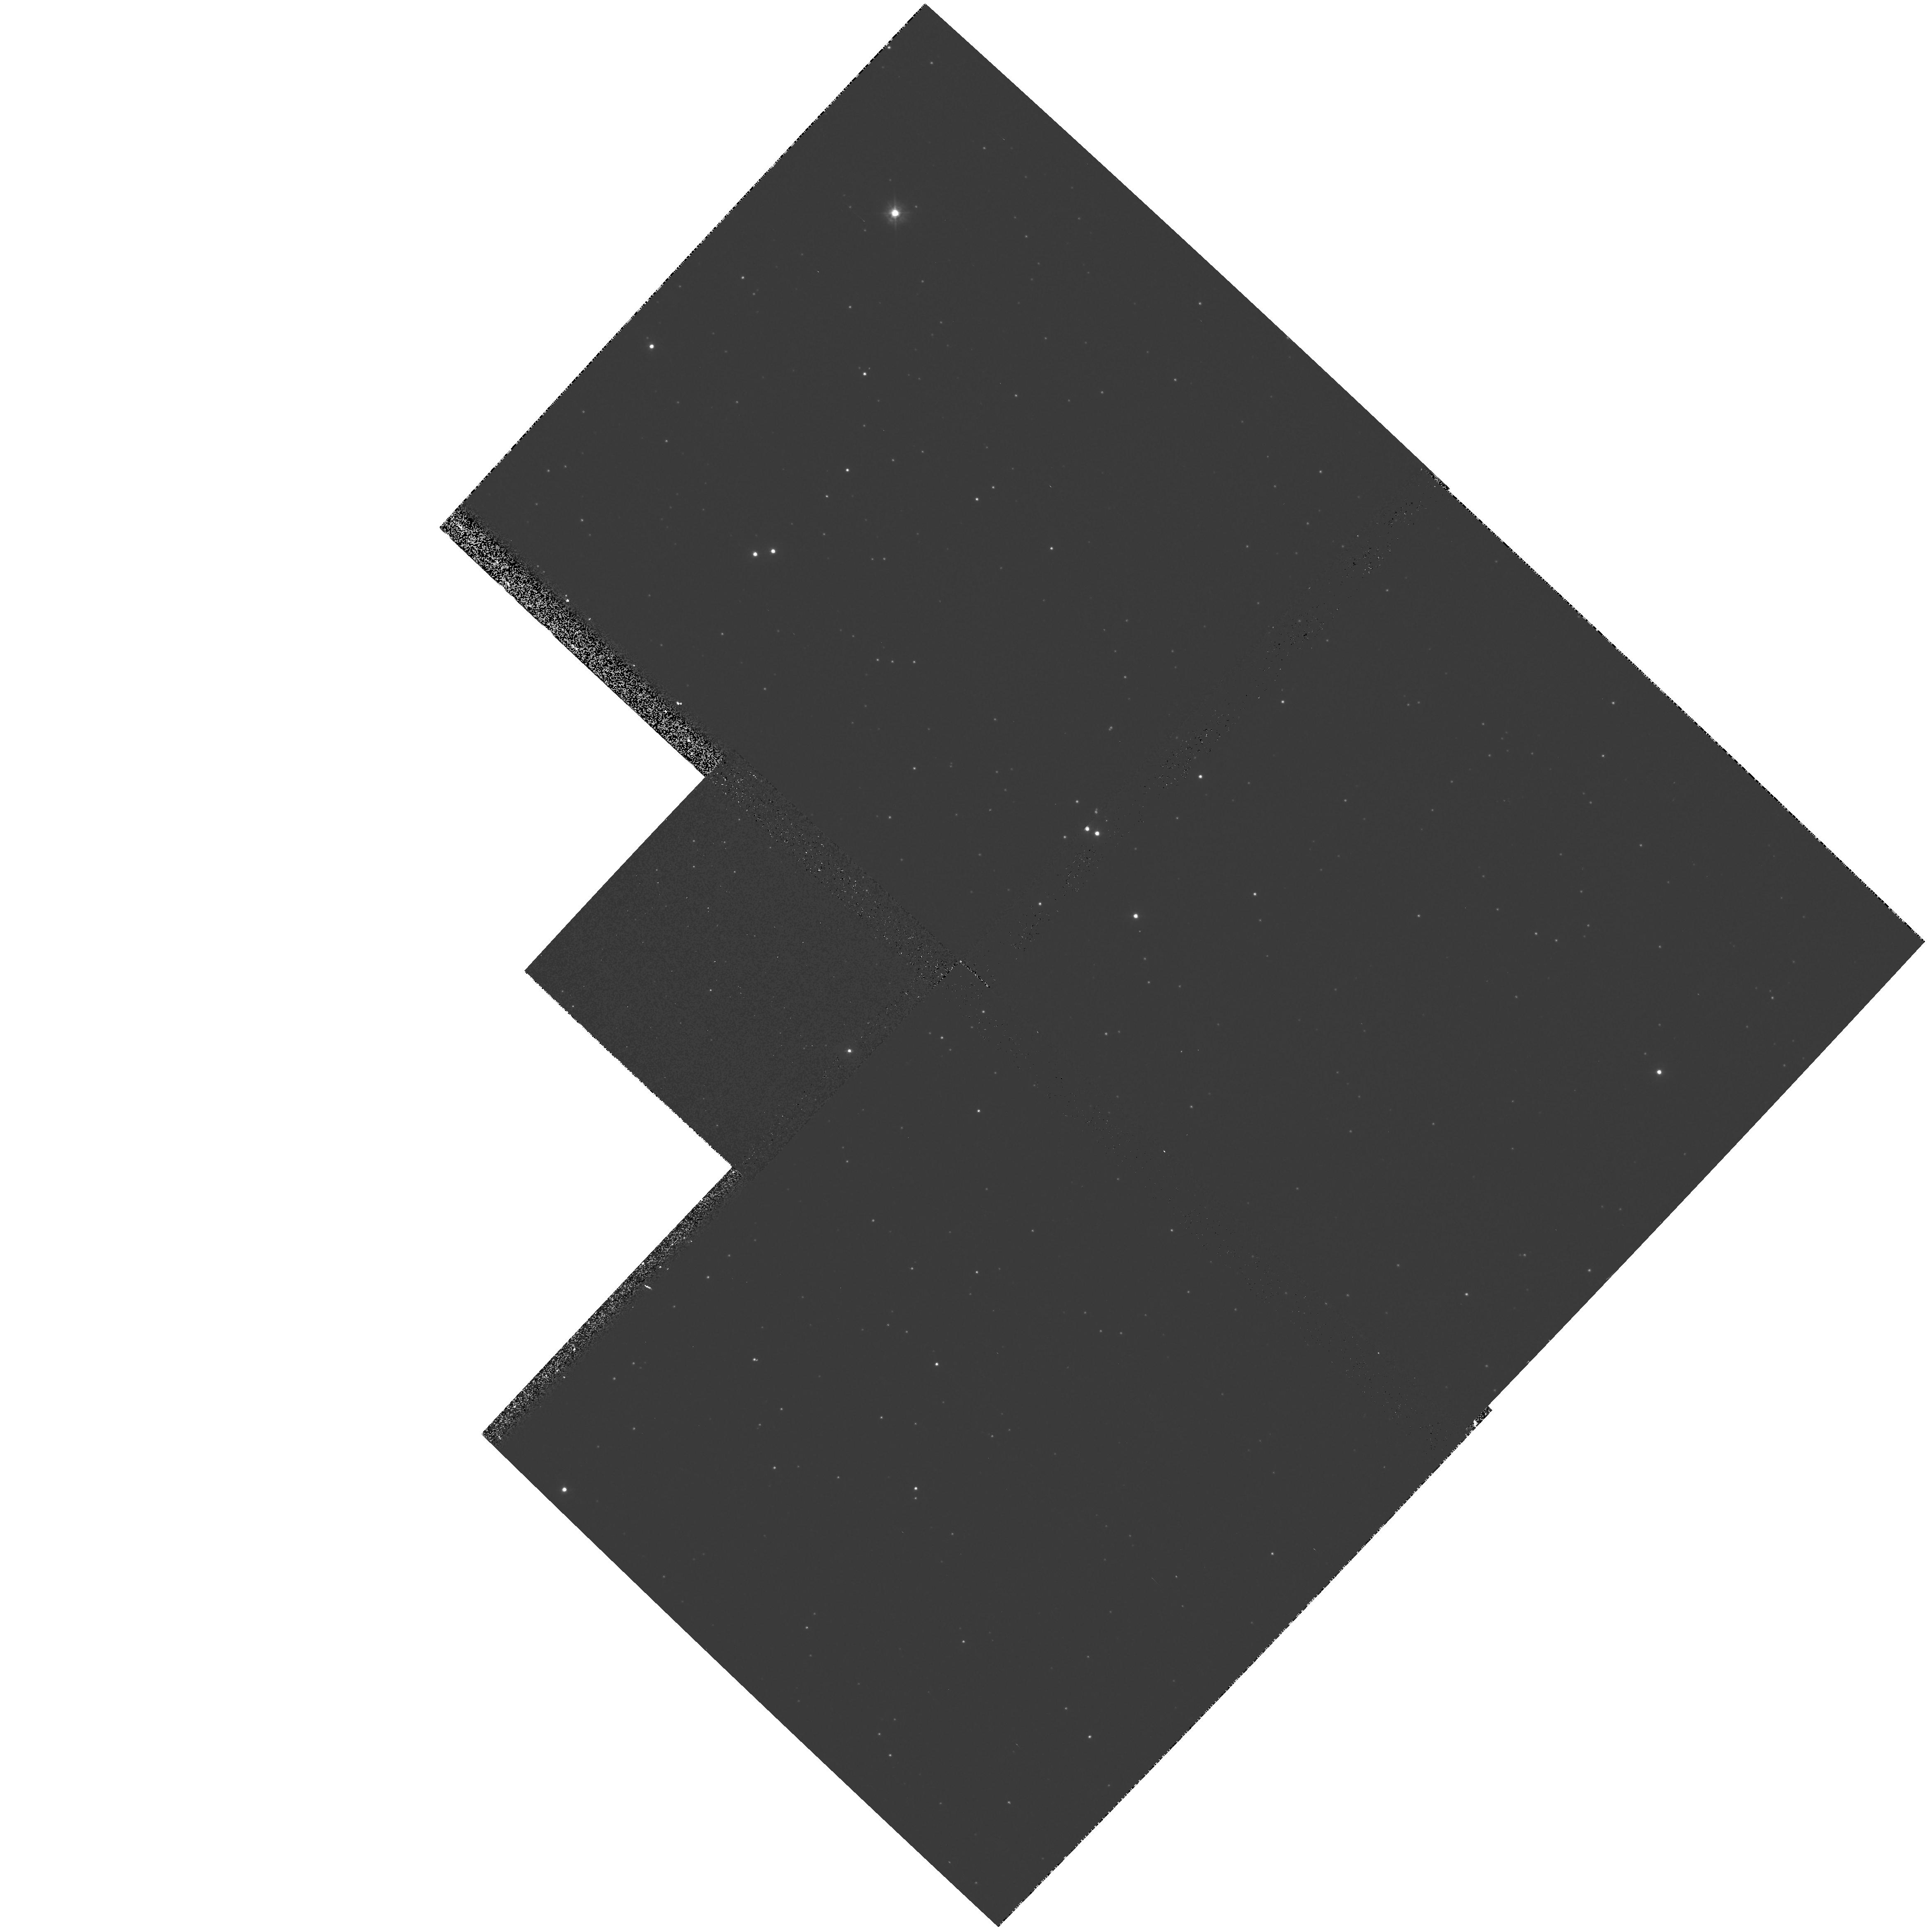
Target: NGC5139
Instrument: WFPC2/PC
Filter: F300W
Exposure: 10 min
Observation ID: hst_7628_03_wfpc2_pc_f300w_u4s803

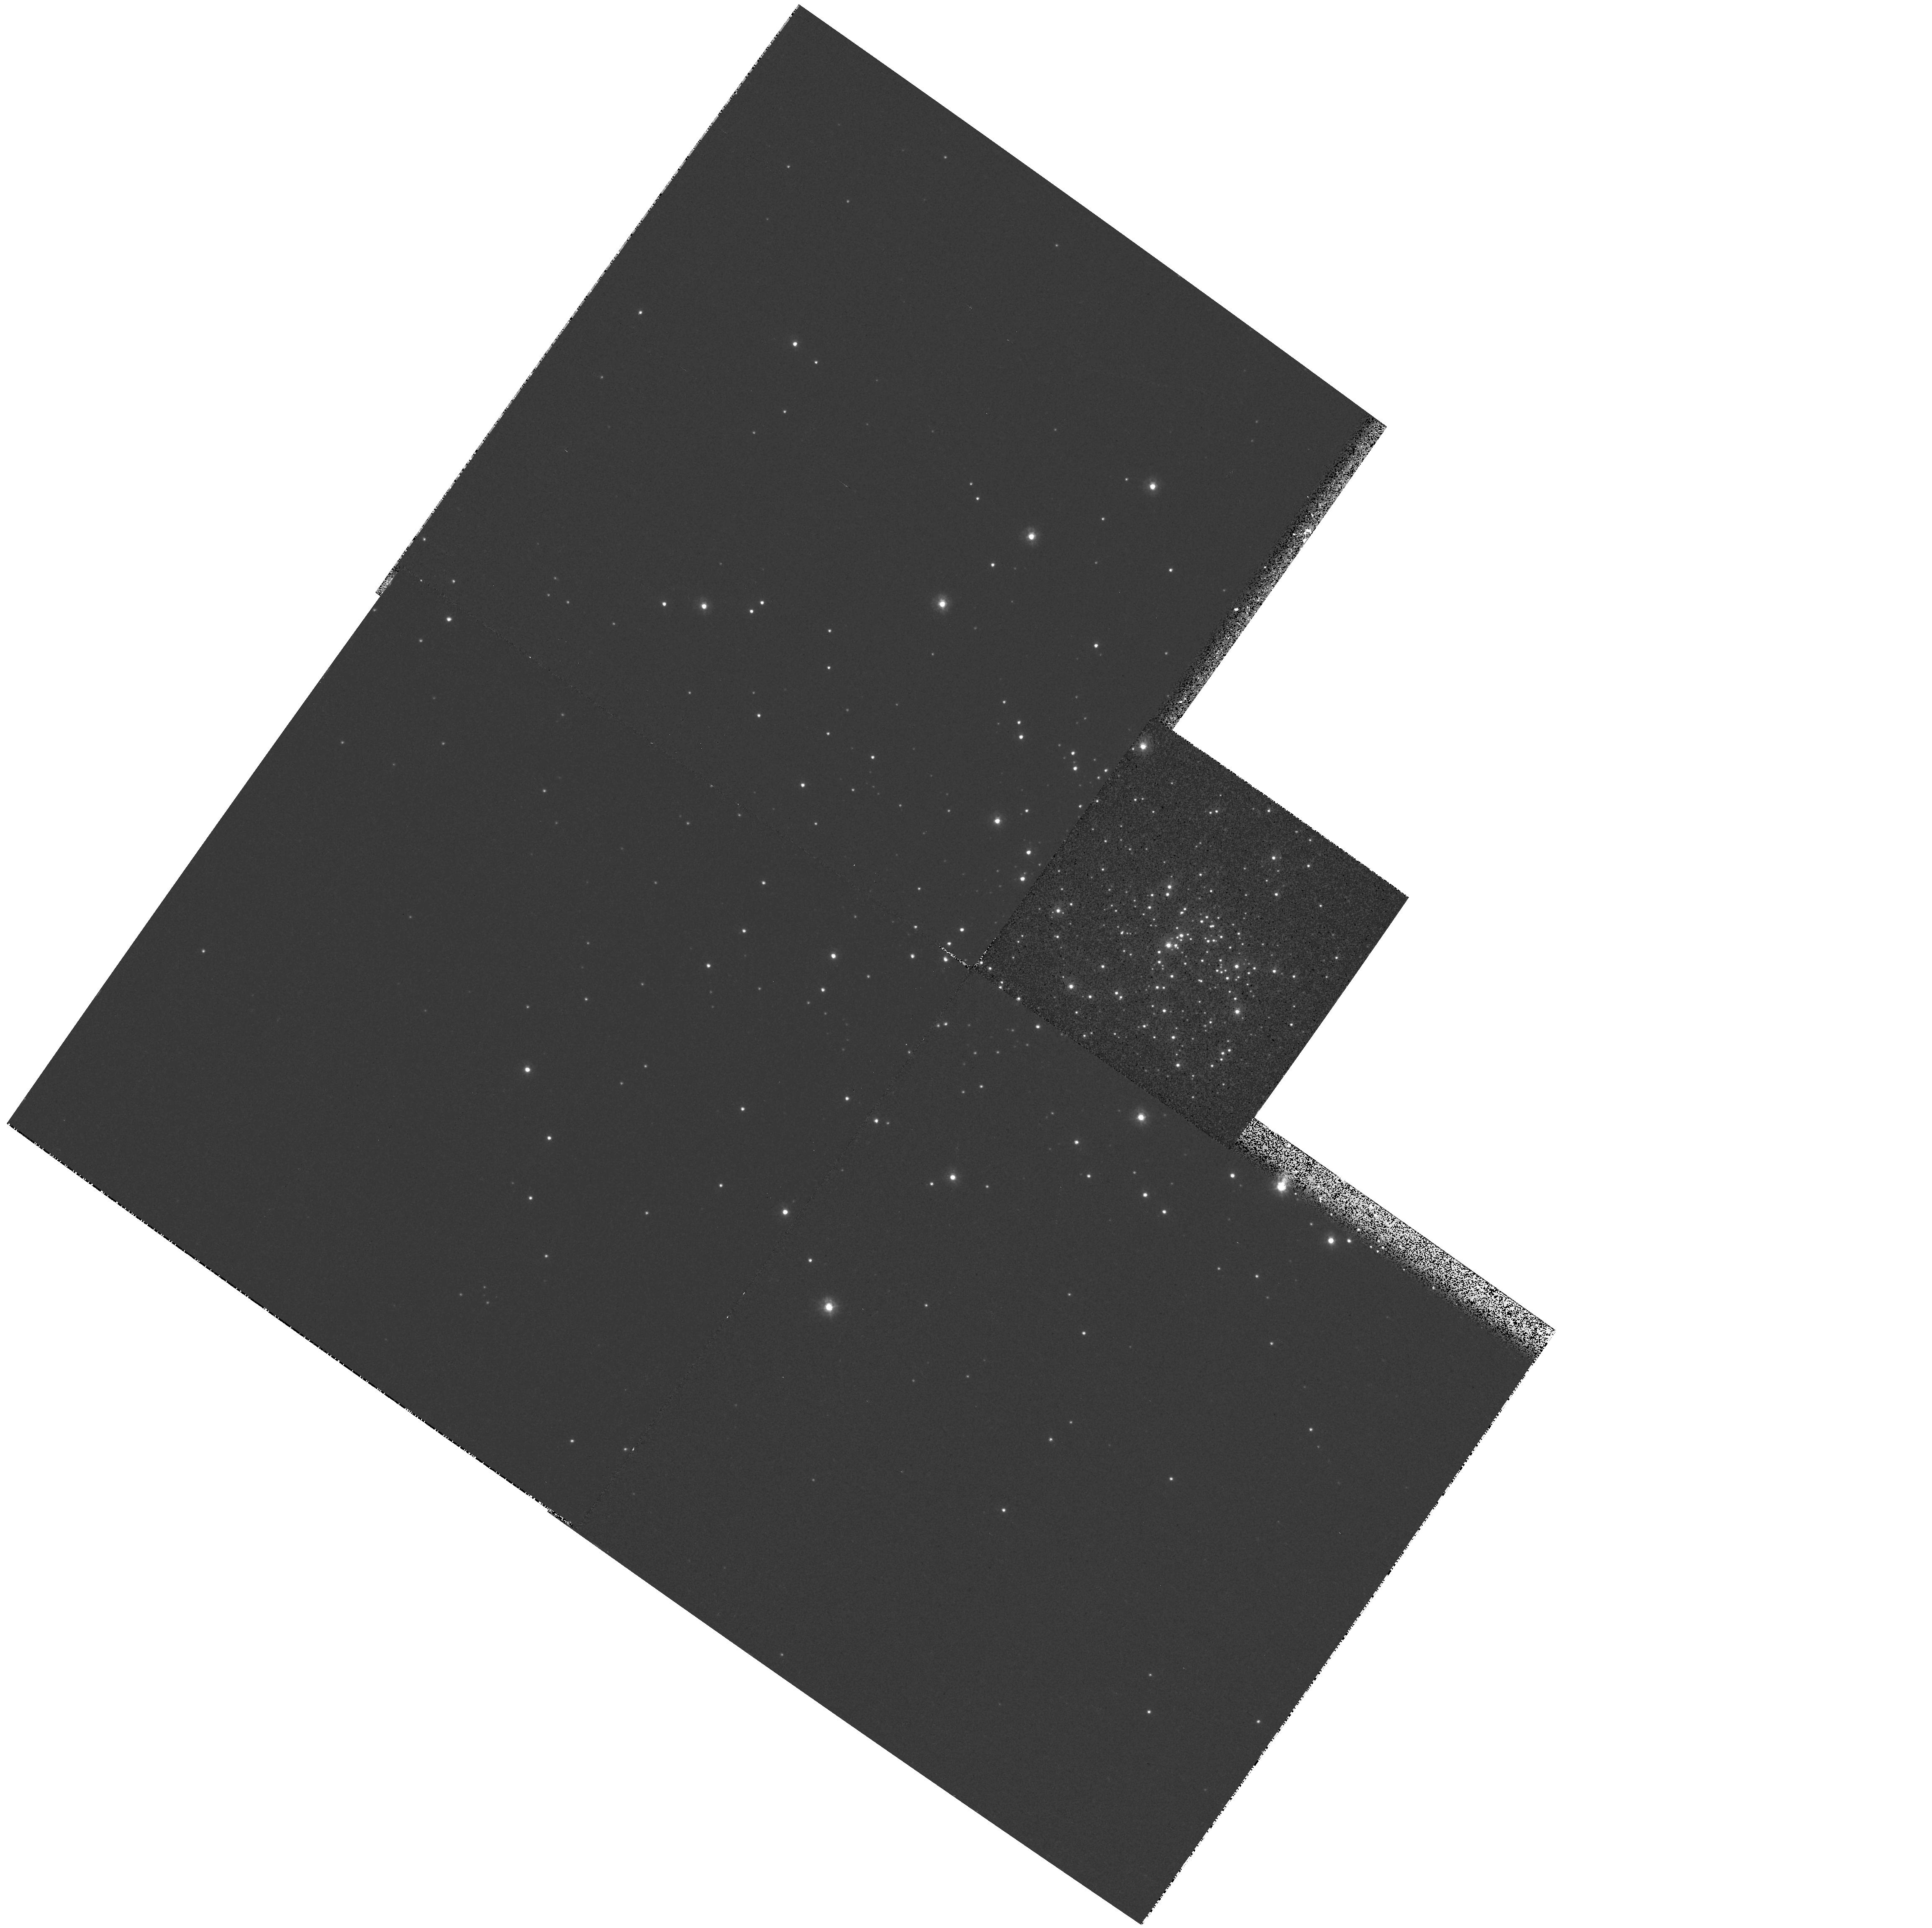
Target: NGC2100
Instrument: WFPC2/PC
Filter: F255W
Exposure: 7 min
Observation ID: hst_7628_06_wfpc2_pc_f255w_u4s806

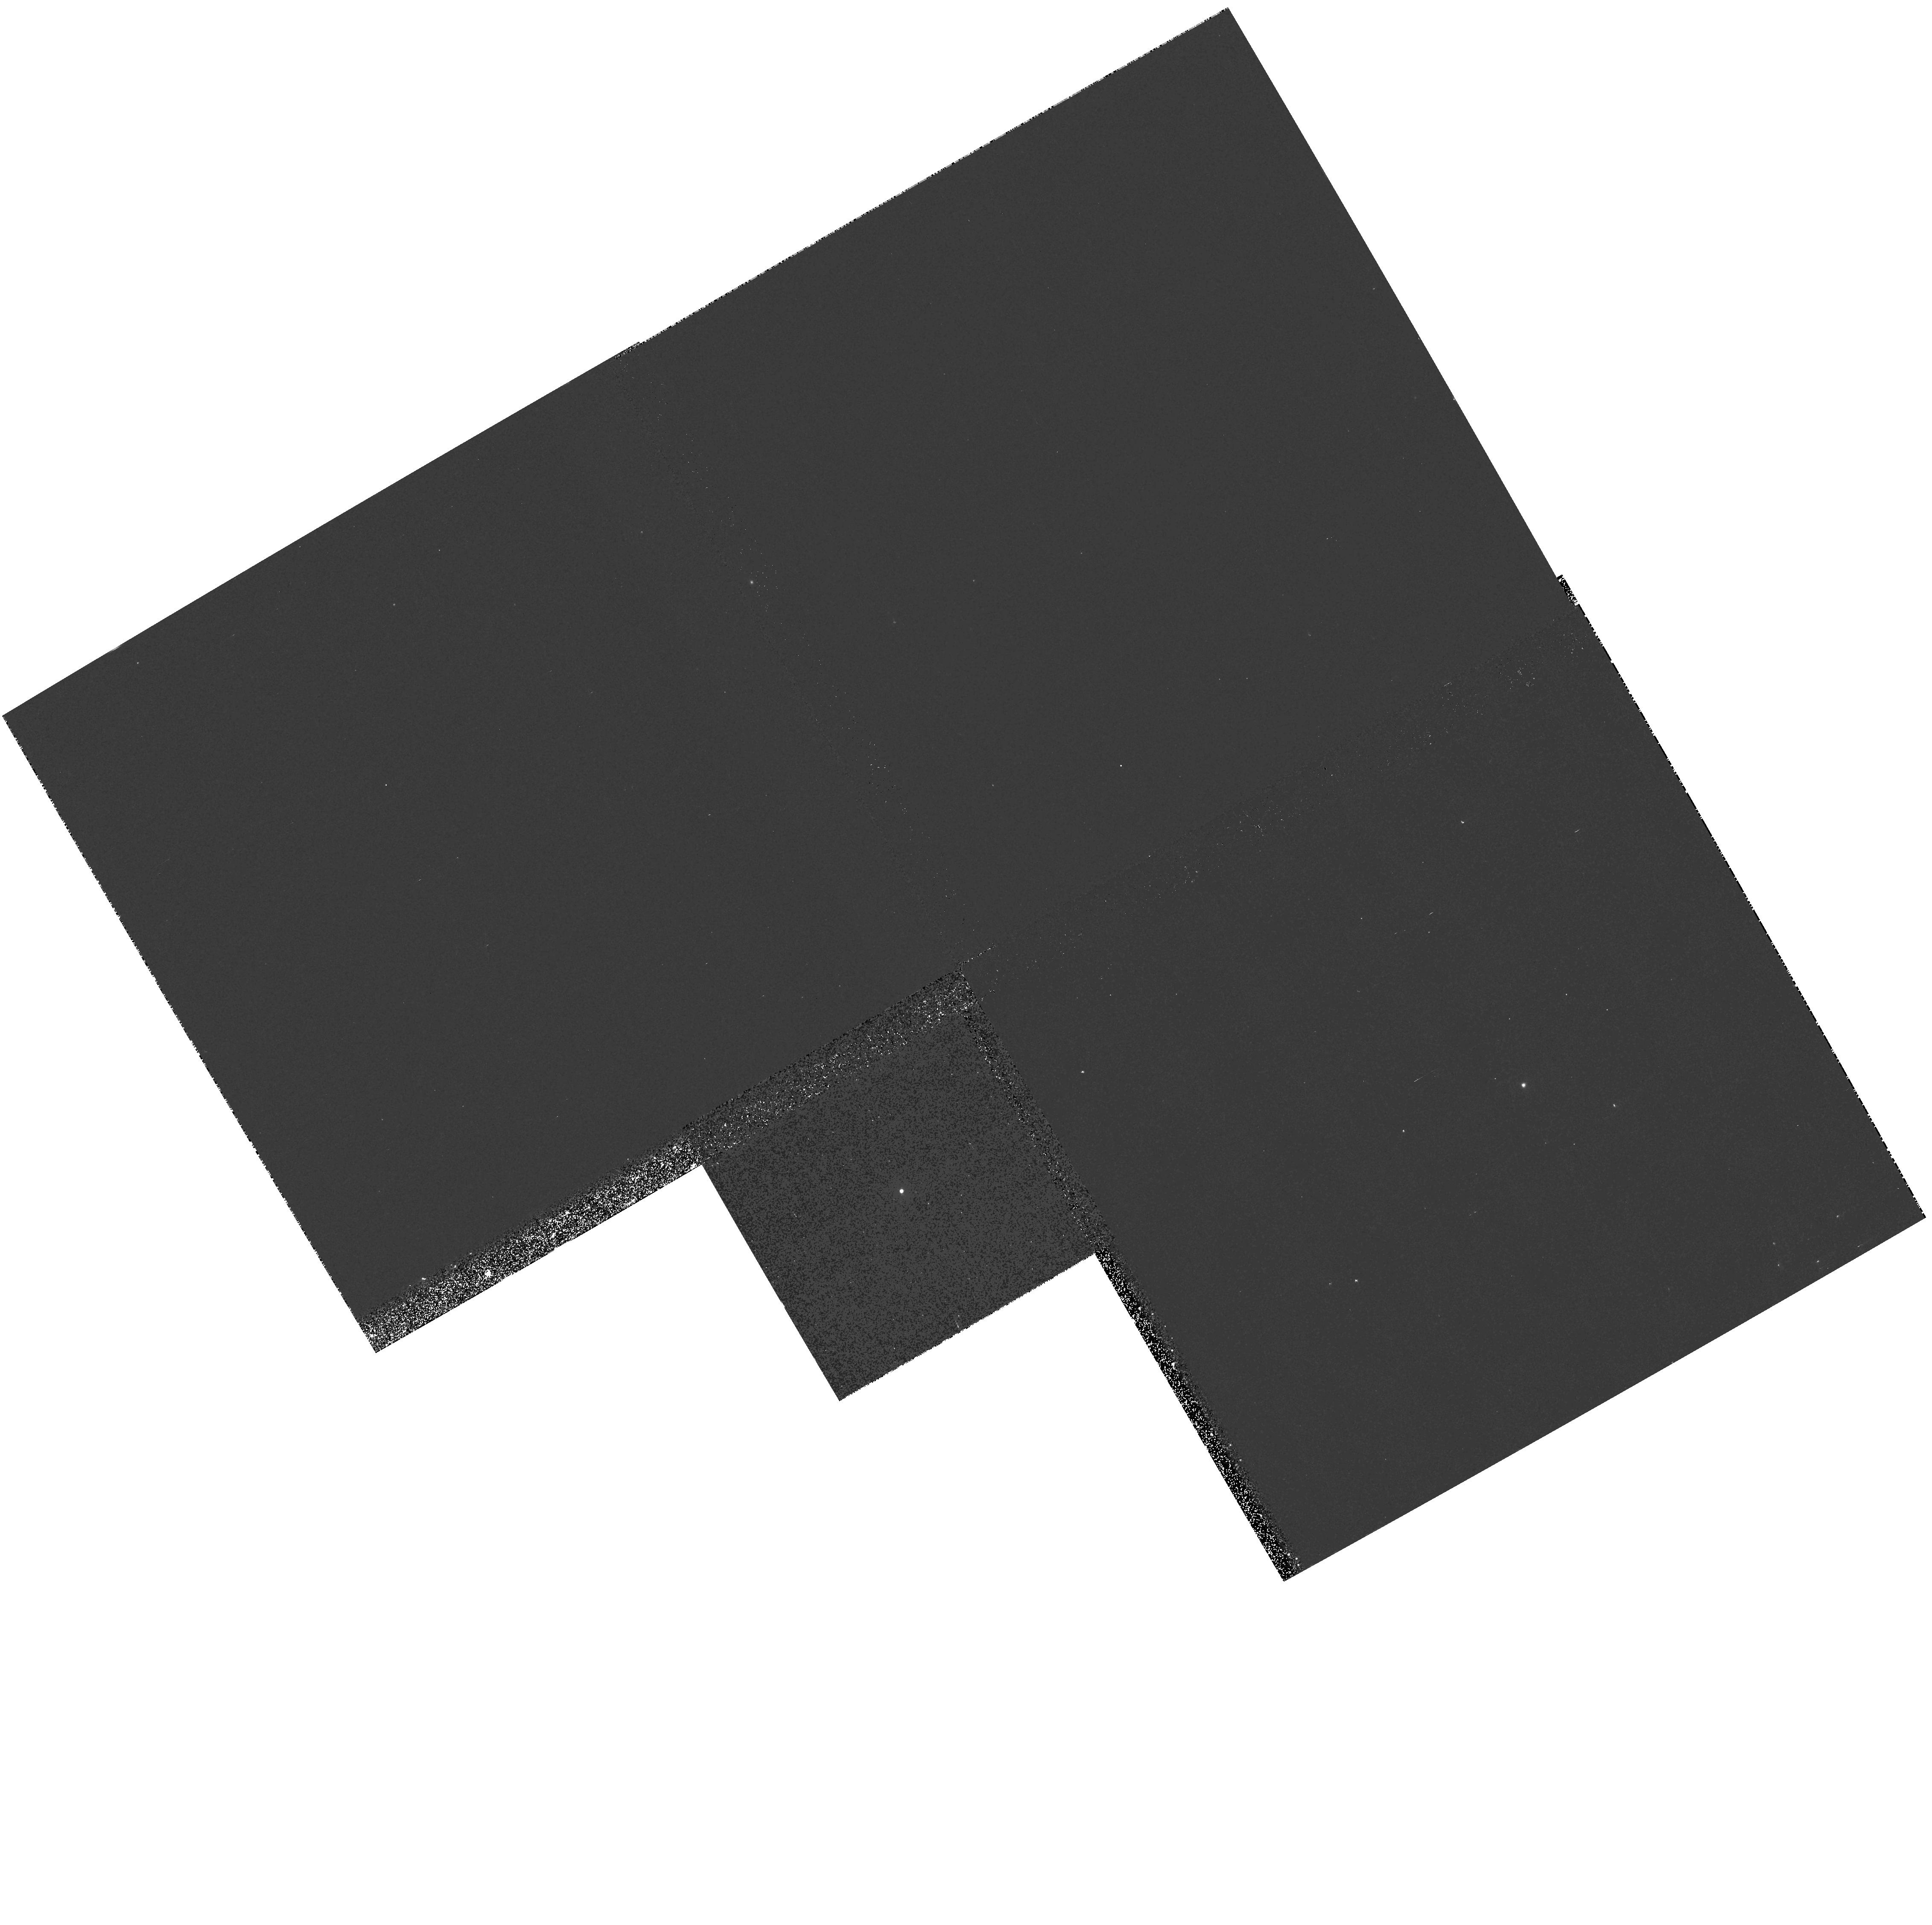
Target: GRW+70D5824
Instrument: WFPC2/PC
Filter: F1042M
Exposure: 10 min
Observation ID: hst_7628_01_wfpc2_pc_f1042m_u4s801

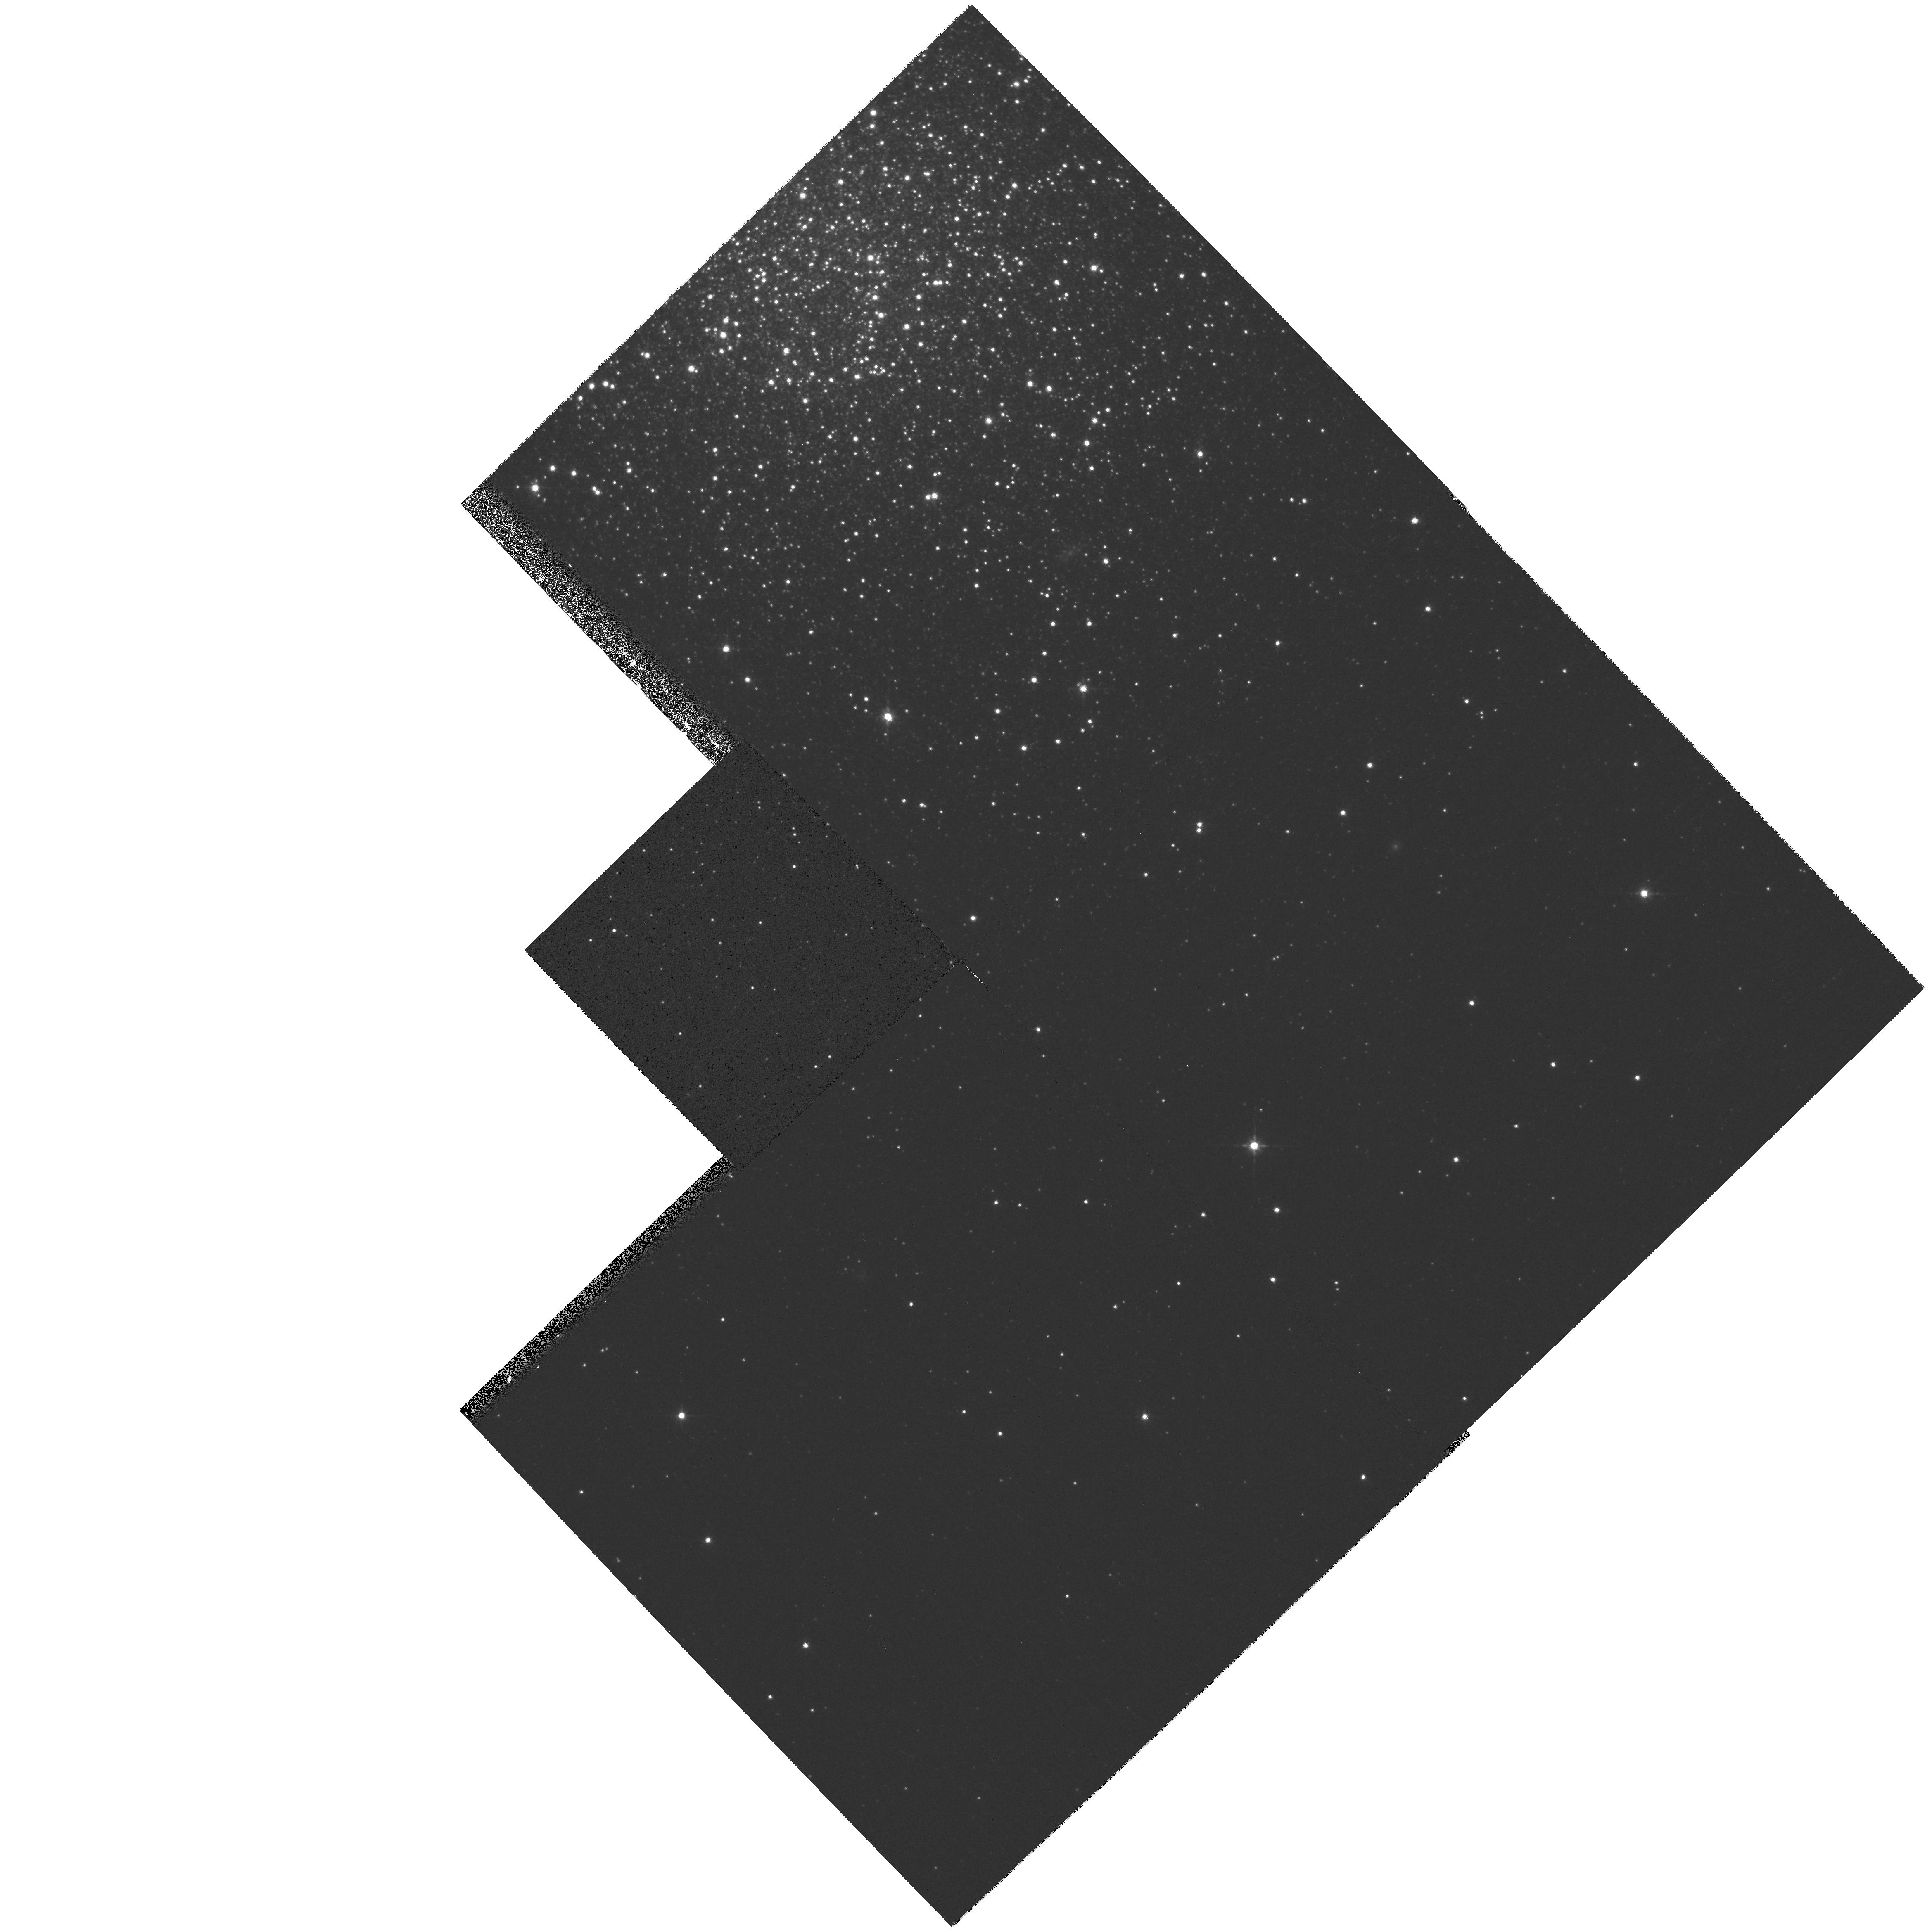
Target: NGC2419
Instrument: WFPC2/PC
Filter: F814W
Exposure: 4 min
Observation ID: hst_7628_04_wfpc2_pc_f814w_u4s804

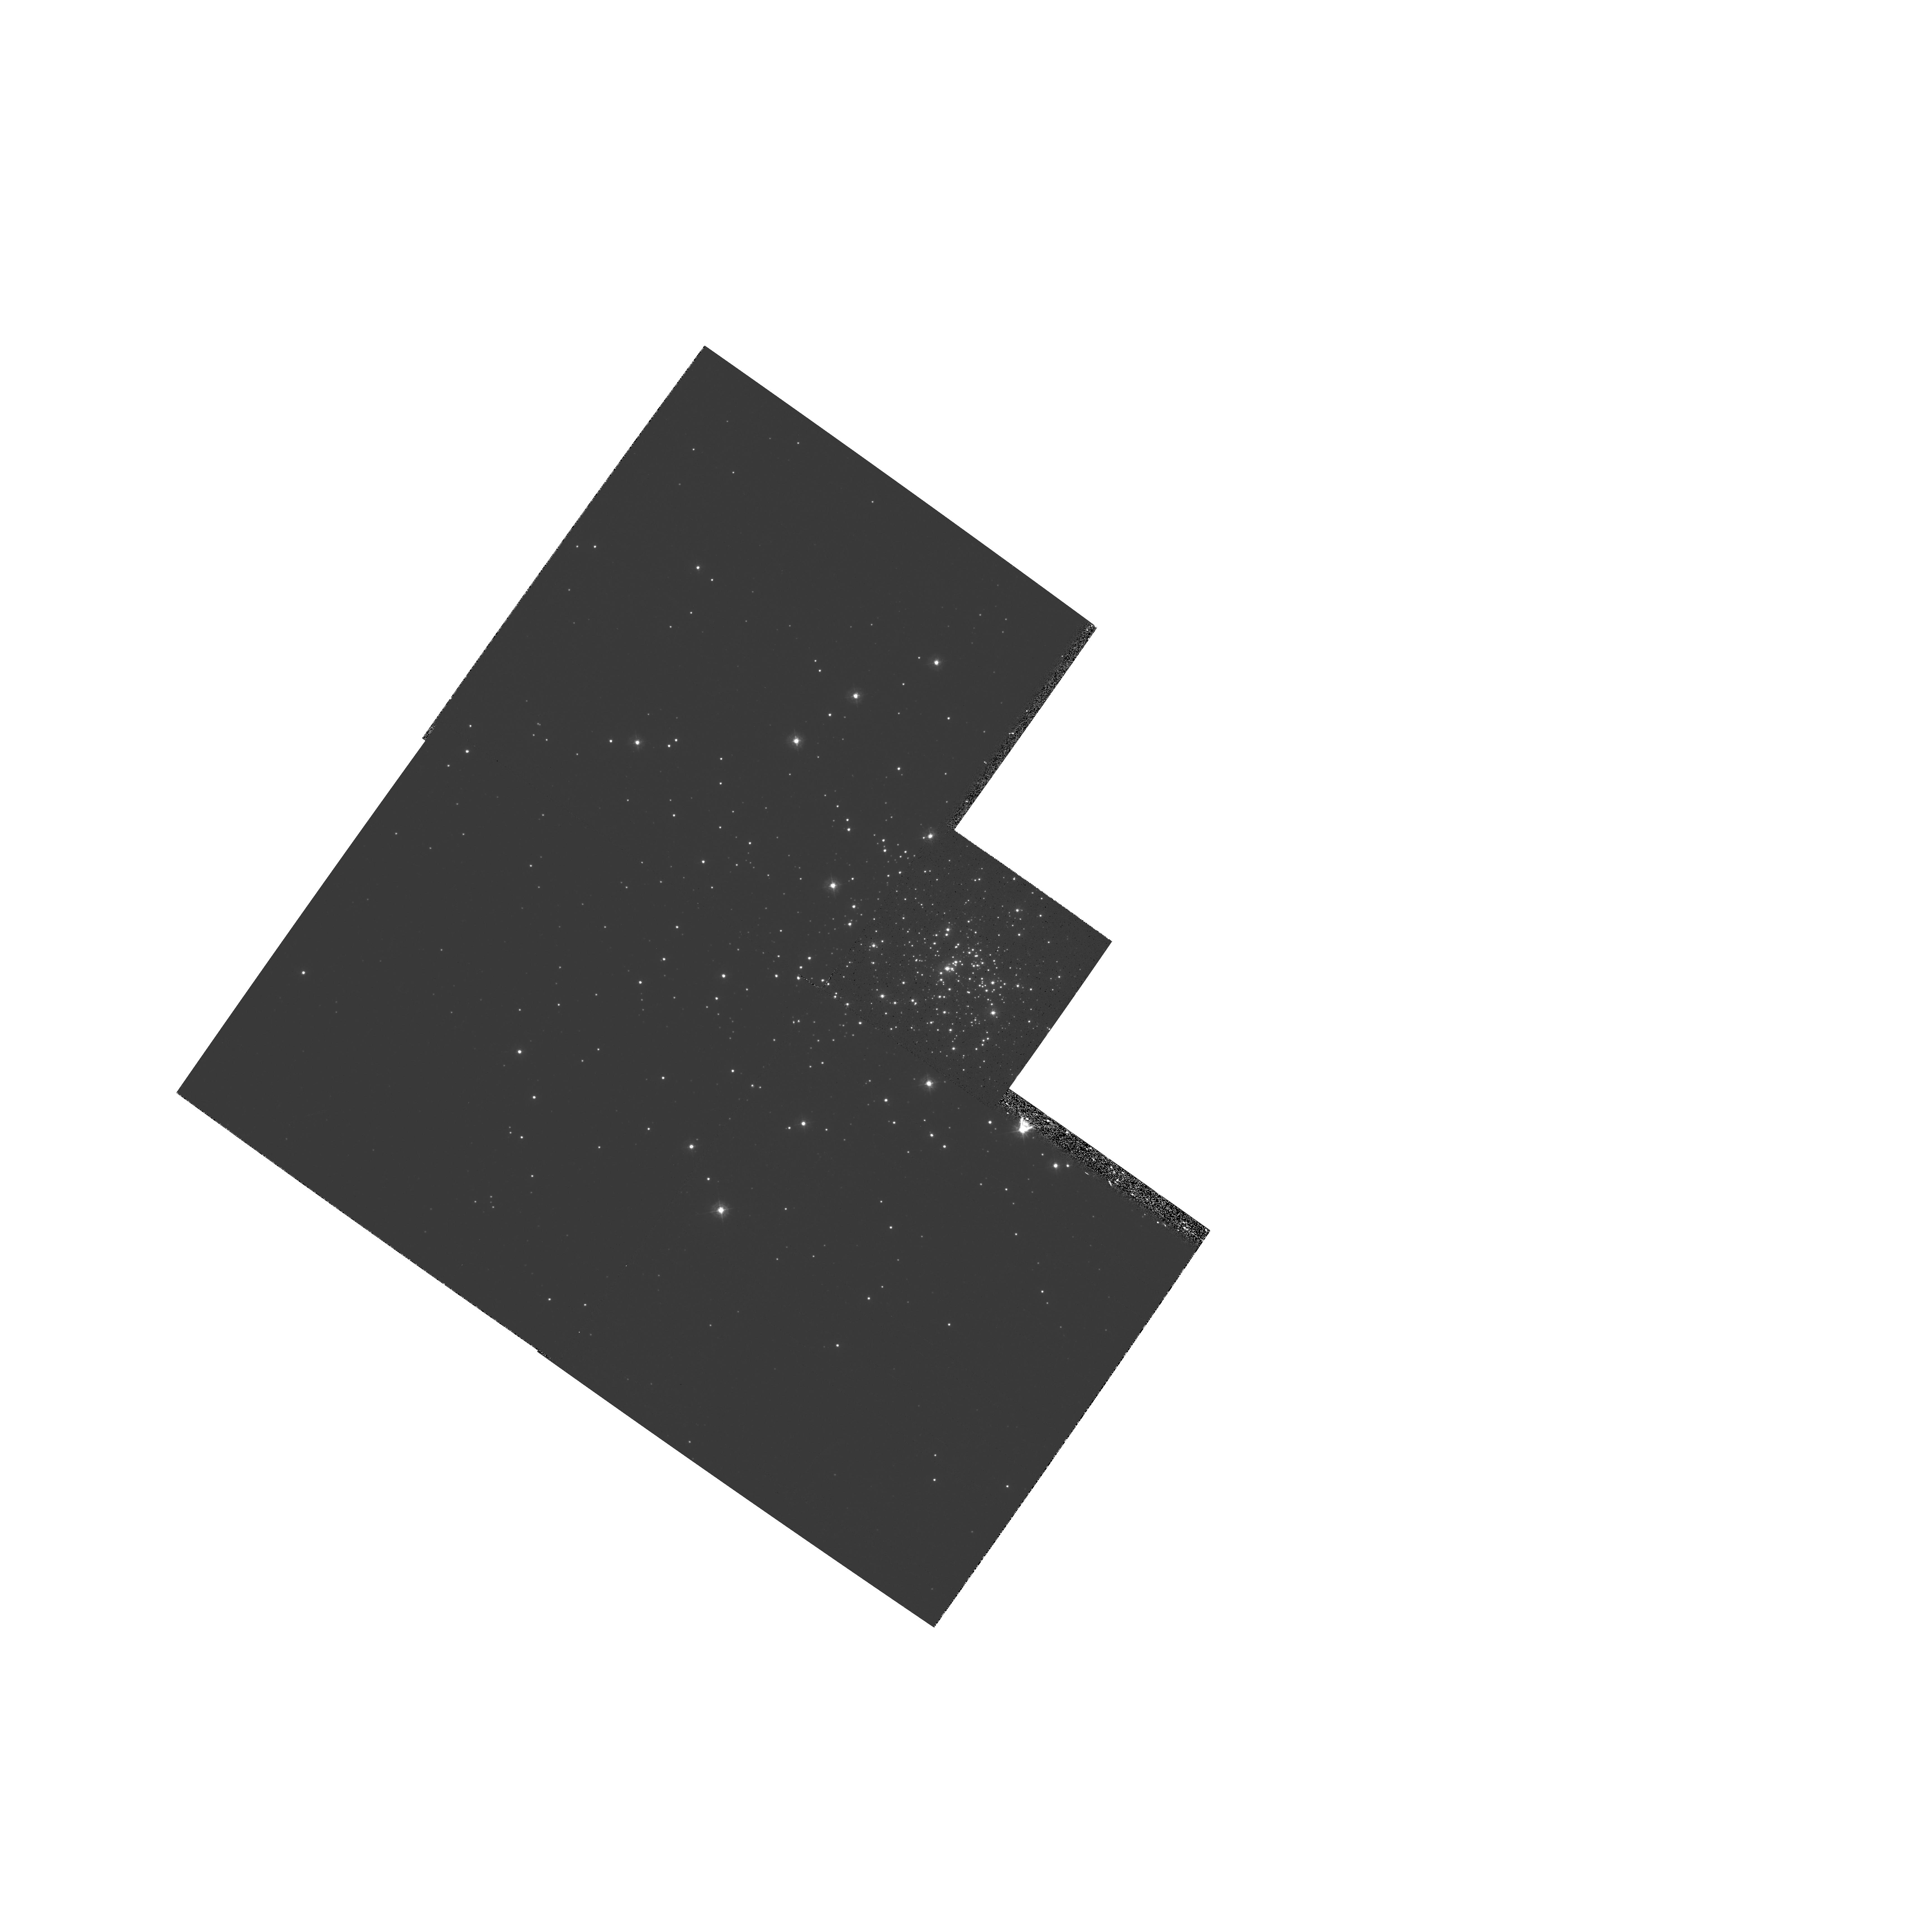
Target: NGC2100
Instrument: WFPC2/PC
Filter: F336W
Exposure: 6 min
Observation ID: hst_7628_05_wfpc2_pc_f336w_u4s805

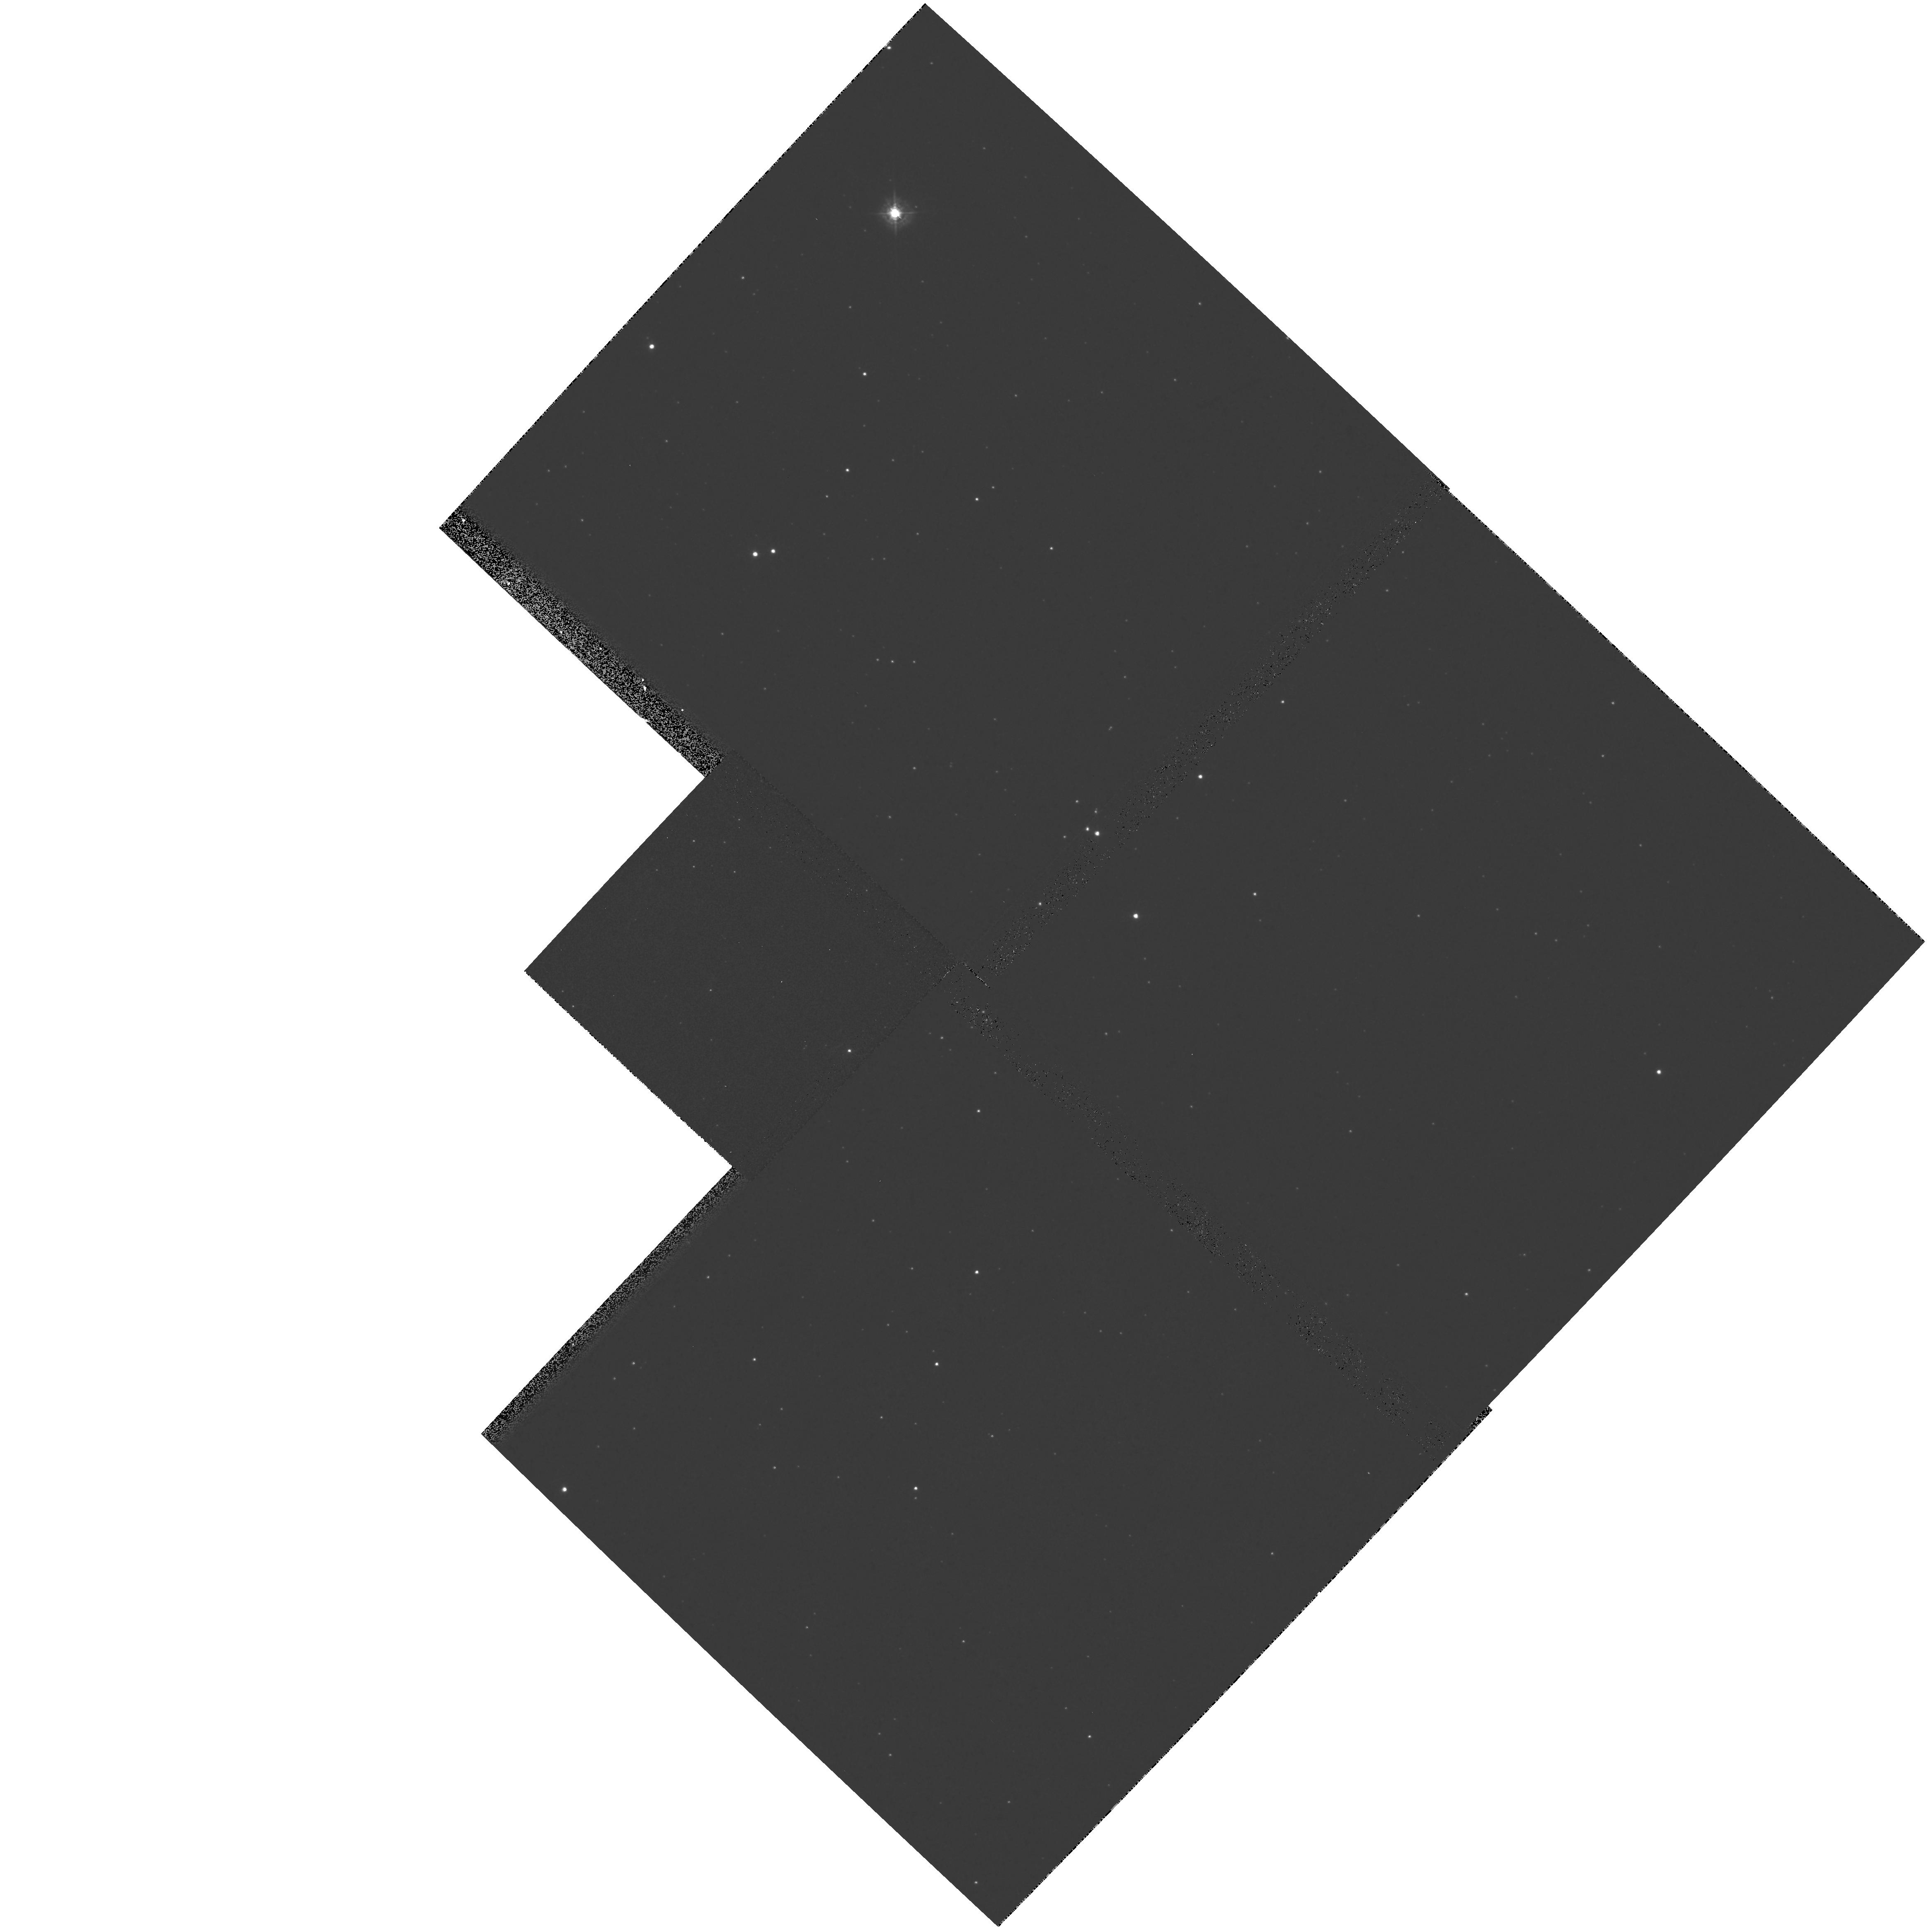
Target: NGC5139
Instrument: WFPC2/PC
Filter: F439W
Exposure: 2 min
Observation ID: hst_7628_03_wfpc2_pc_f439w_u4s803

WFPC2 Cycle 7 Photometric Characterization (PI: Whitmore, Brad C.)

The goals of this program are to 1) Determine whether any changes in the zeropoint, the spatial dependence of the zeropoint, or contamination rates have occurred, by comparing with the baseline measurements for GRW+70D5824 (single photometric standard with 13 filters); Omega Cen (NGC 5139, for spatial information with 13 filters); and NGC 2100 (17 filters, for spatial information primarily in the UV). 2) Obtain similar observations of the globular cluster NGC 2419 in order to extend the parameter space for the determination of photometric transformations.